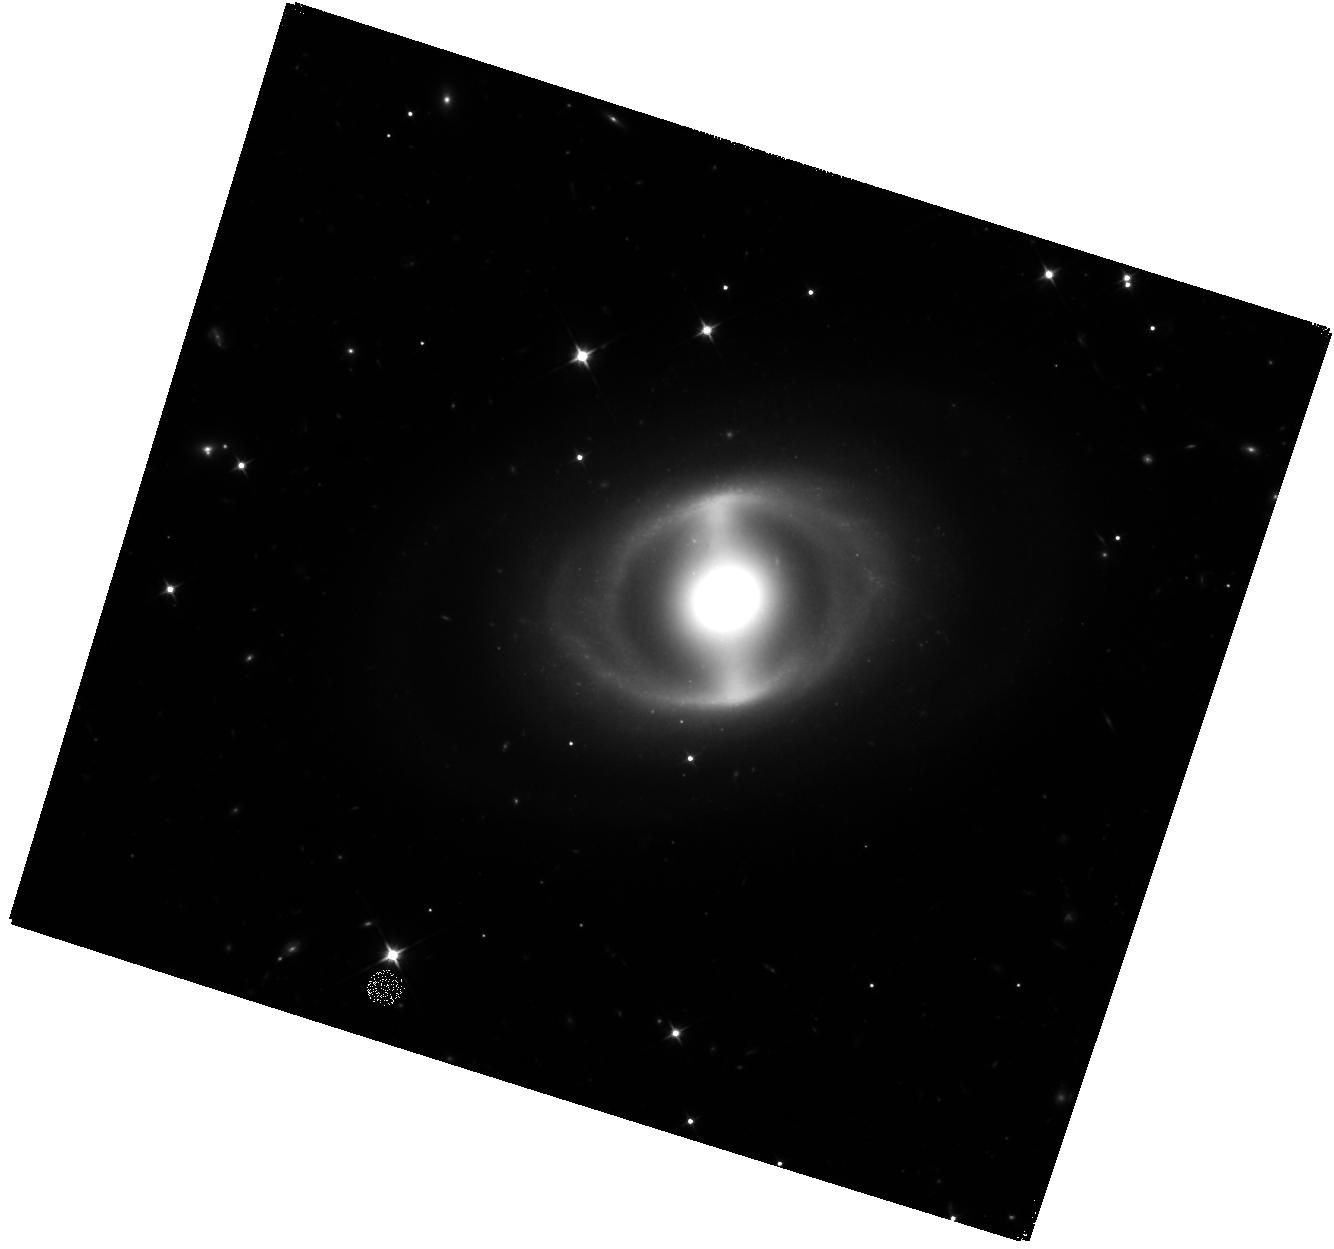
Target: CGCG-285-013
Instrument: WFC3/IR
Filter: F110W
Exposure: 40 min
Observation ID: hst_17446_03_wfc3_ir_f110w_if7r03

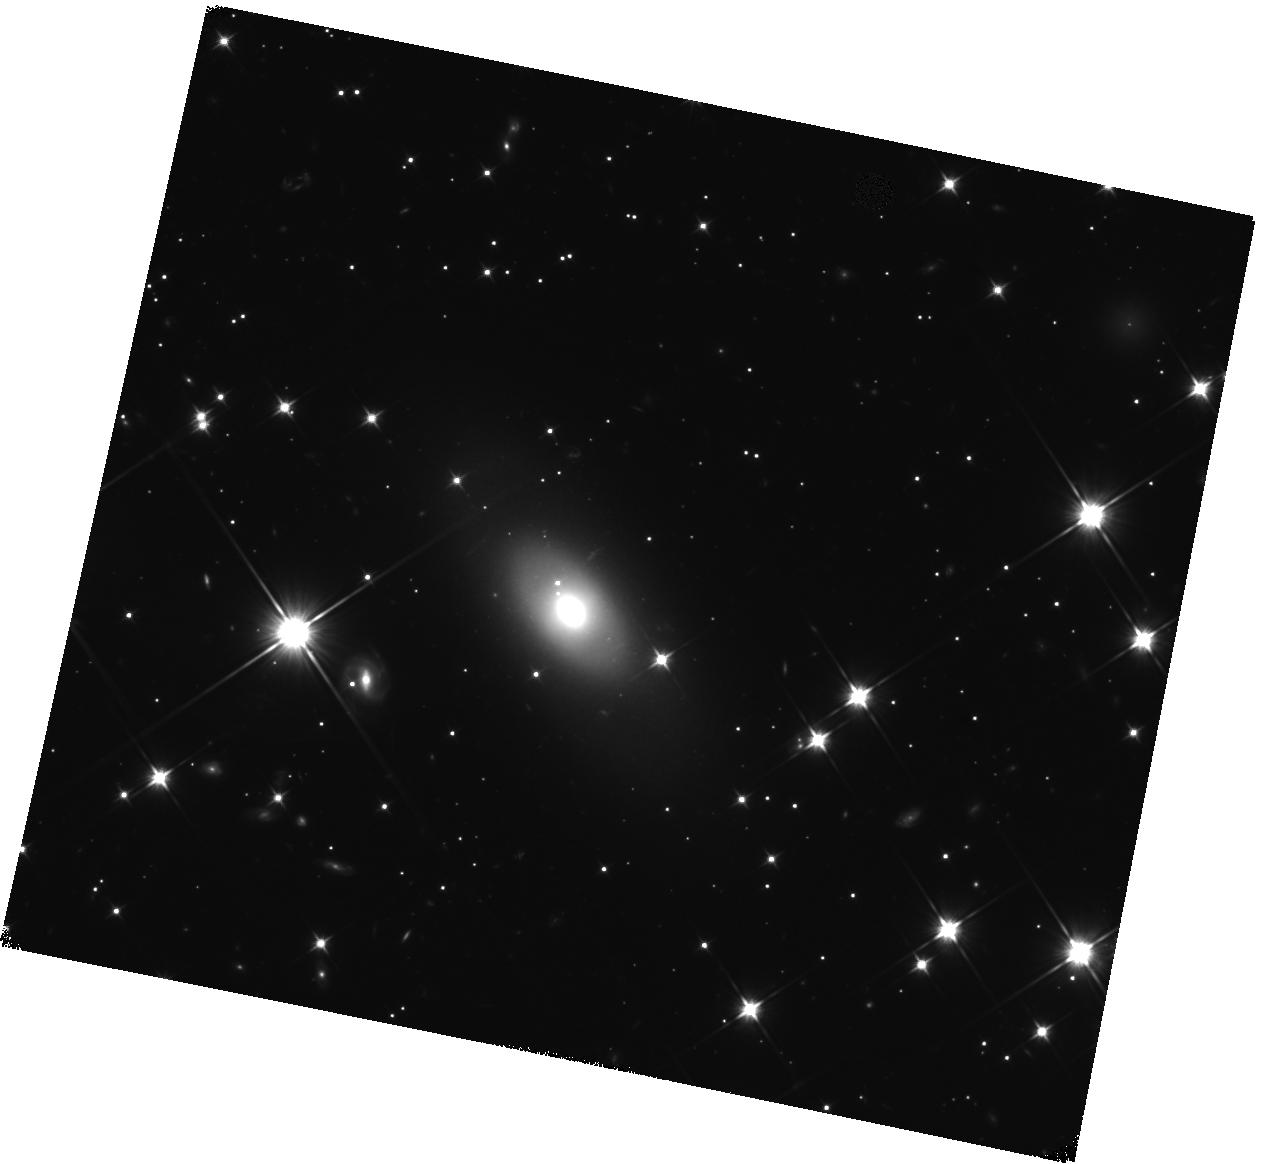
Target: LEDA-1693718
Instrument: WFC3/IR
Filter: F110W
Exposure: 40 min
Observation ID: hst_17446_28_wfc3_ir_f110w_if7r28

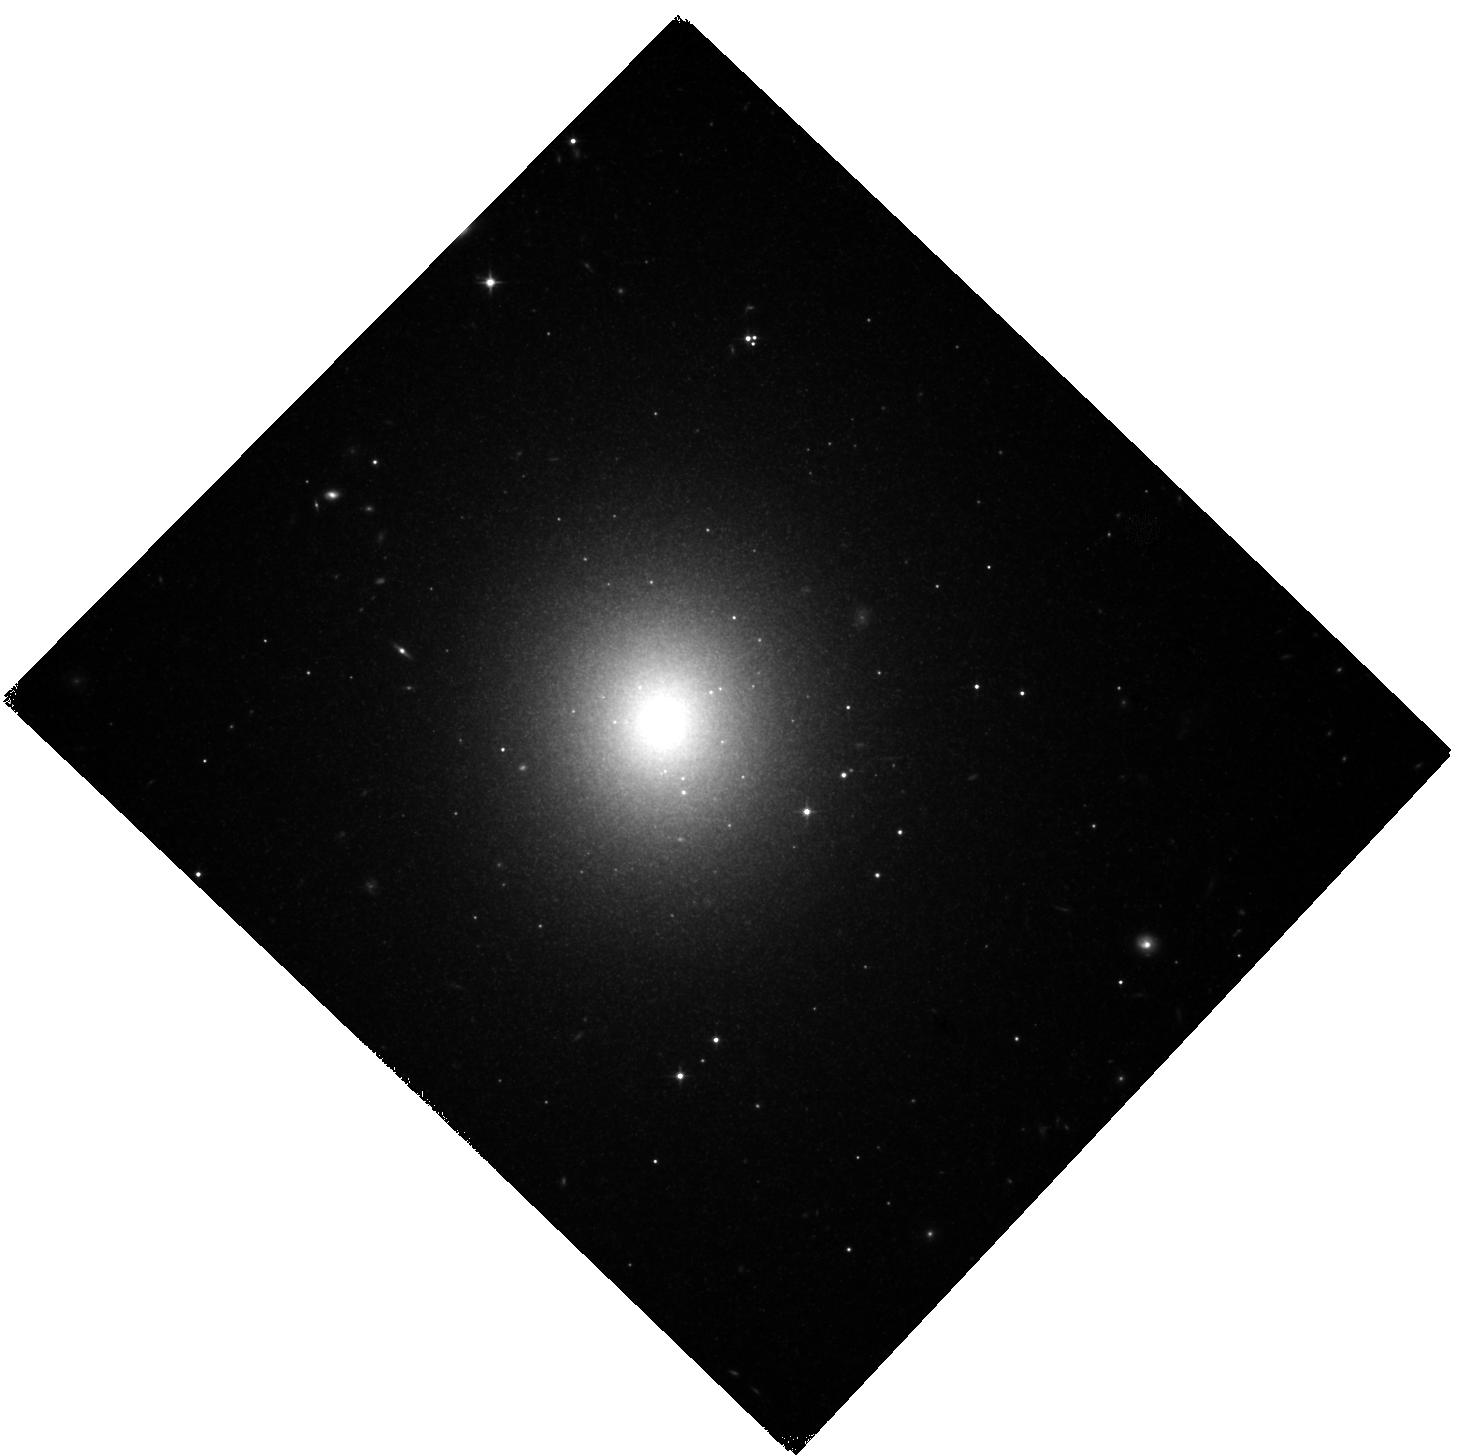
Target: NGC-4415
Instrument: WFC3/IR
Filter: F110W
Exposure: 40 min
Observation ID: hst_17446_19_wfc3_ir_f110w_if7r19

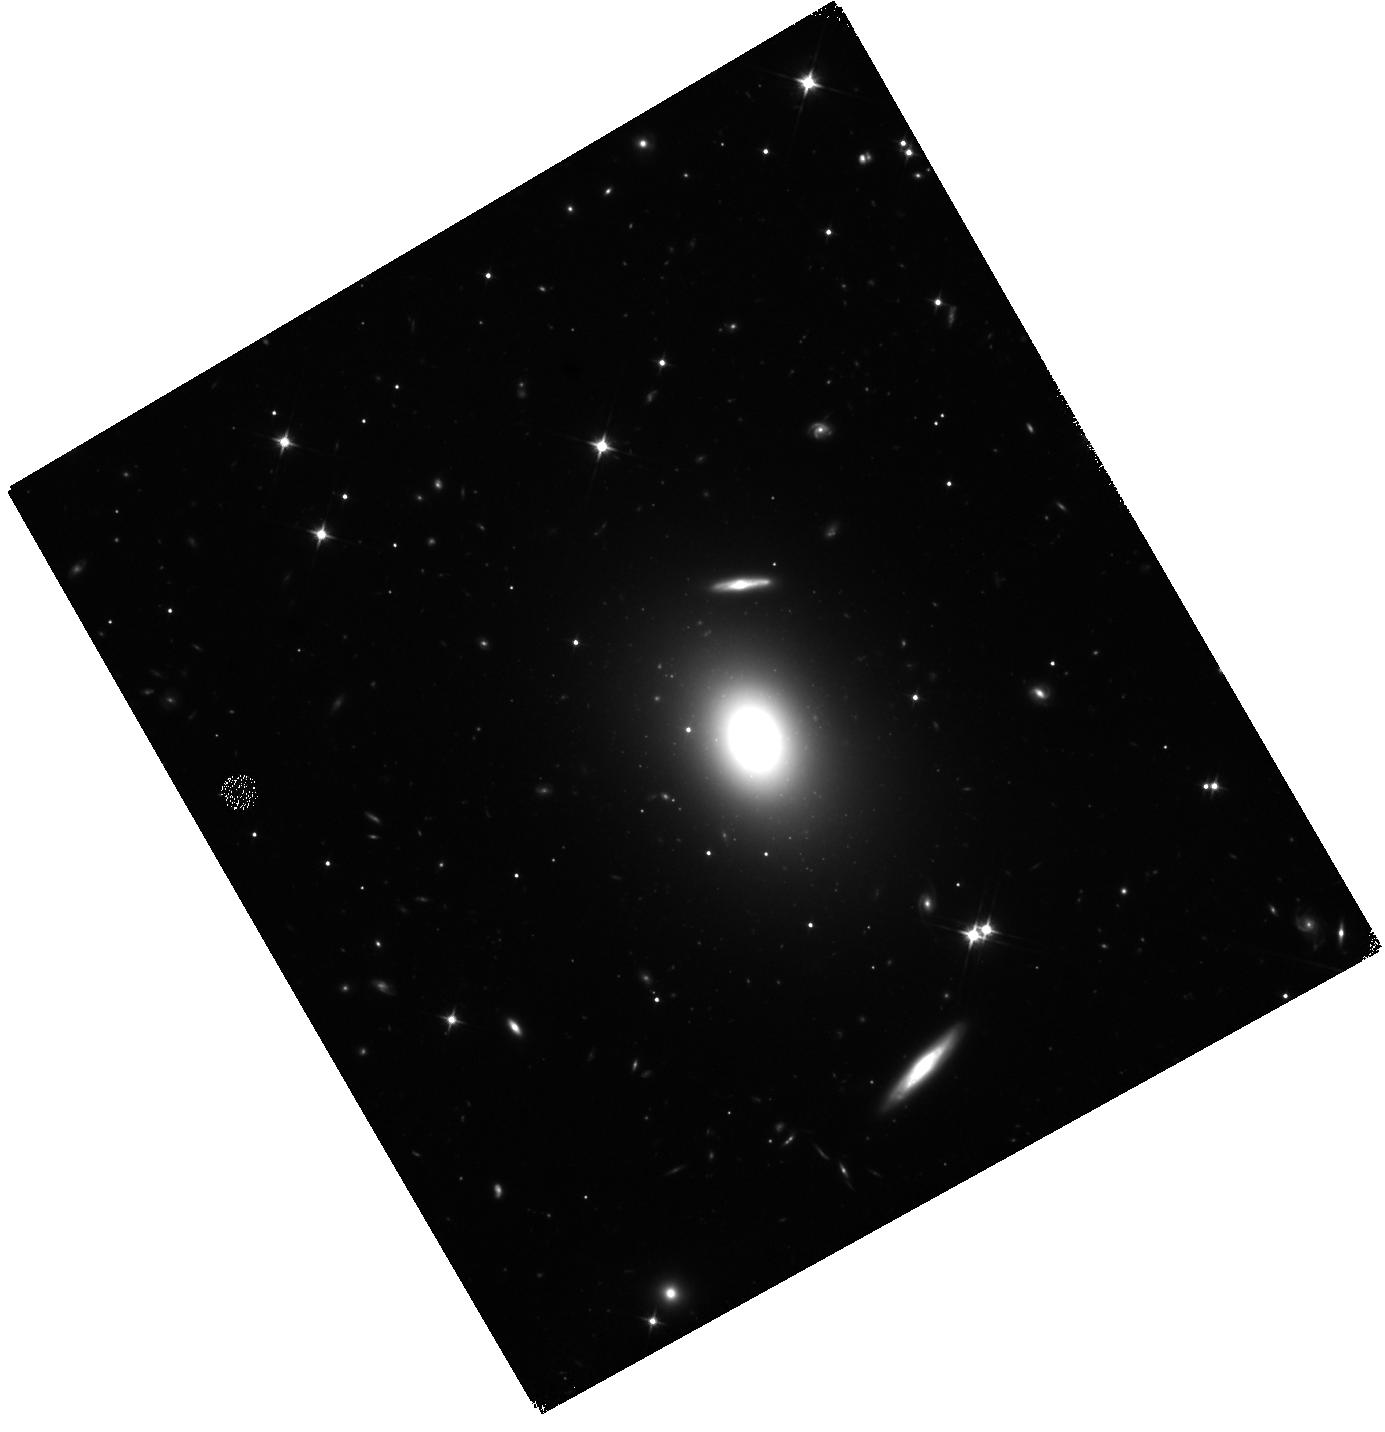
Target: CGCG-031-049
Instrument: WFC3/IR
Filter: F110W
Exposure: 40 min
Observation ID: hst_17446_02_wfc3_ir_f110w_if7r02

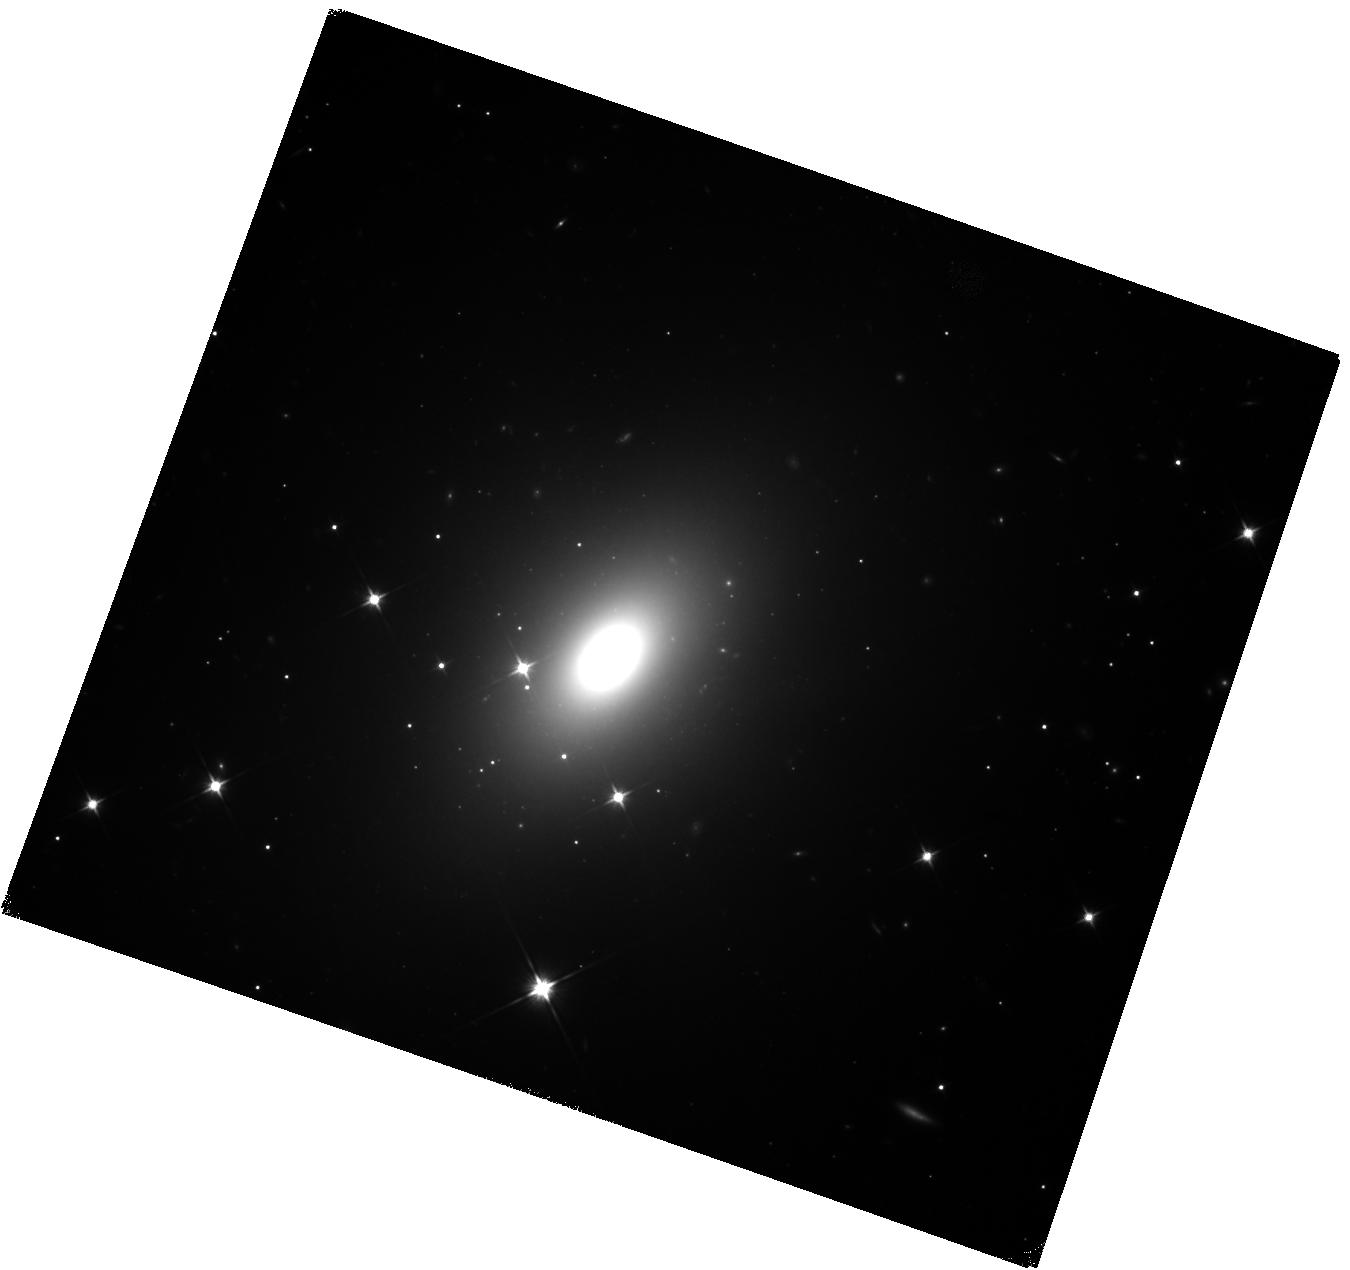
Target: NGC-5304
Instrument: WFC3/IR
Filter: F110W
Exposure: 40 min
Observation ID: hst_17446_24_wfc3_ir_f110w_if7r24

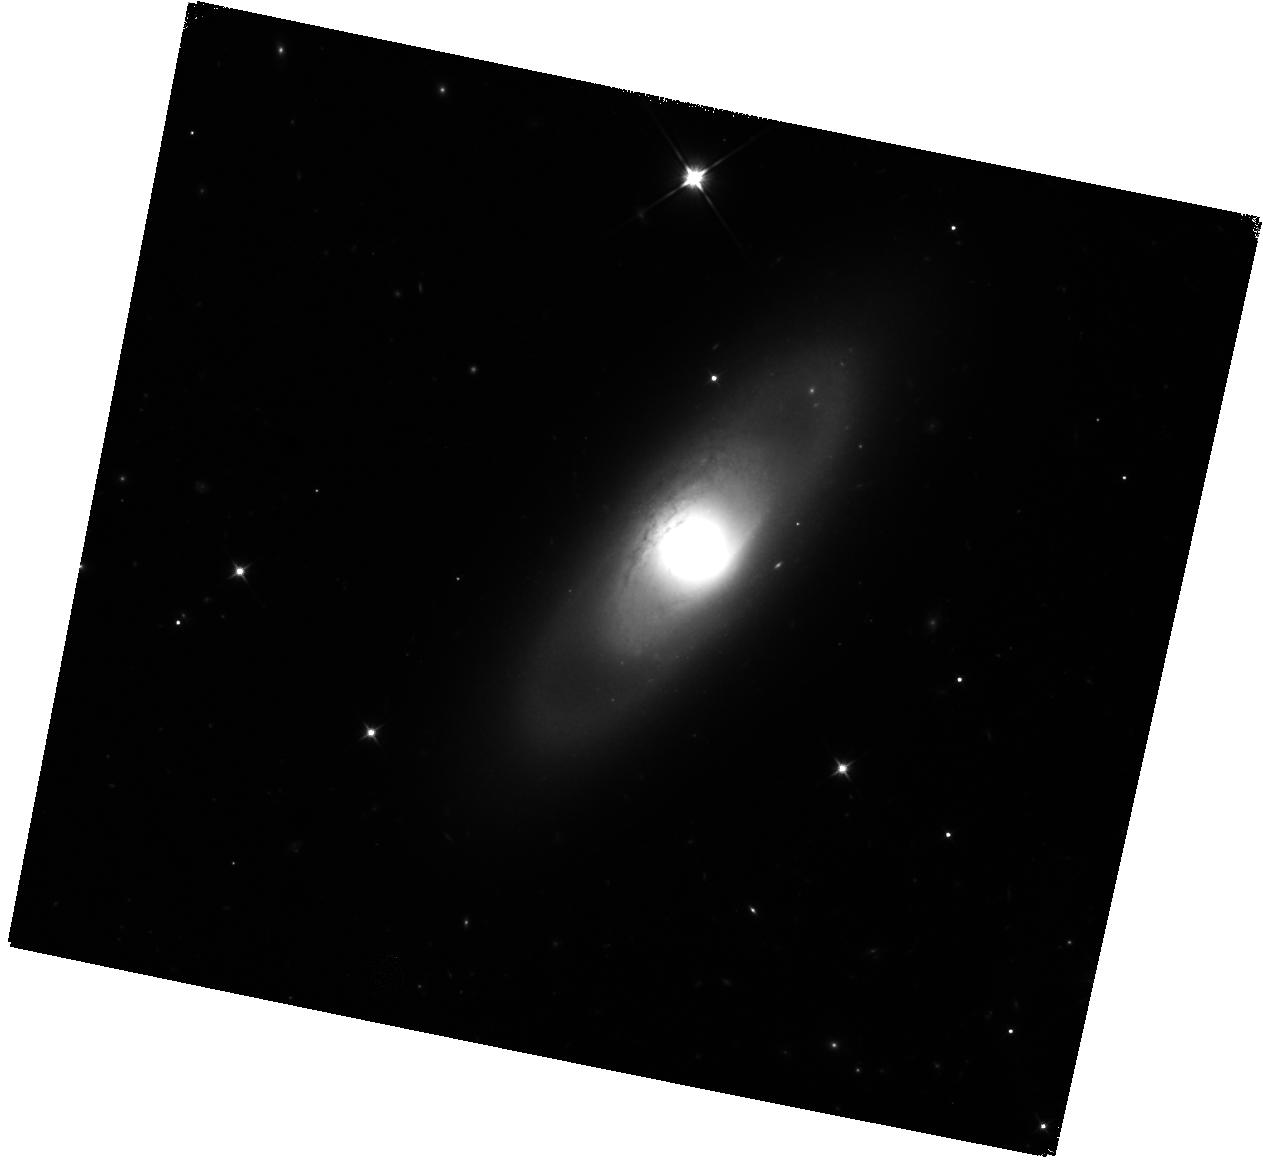
Target: IC-0511
Instrument: WFC3/IR
Filter: F110W
Exposure: 40 min
Observation ID: hst_17446_07_wfc3_ir_f110w_if7r07

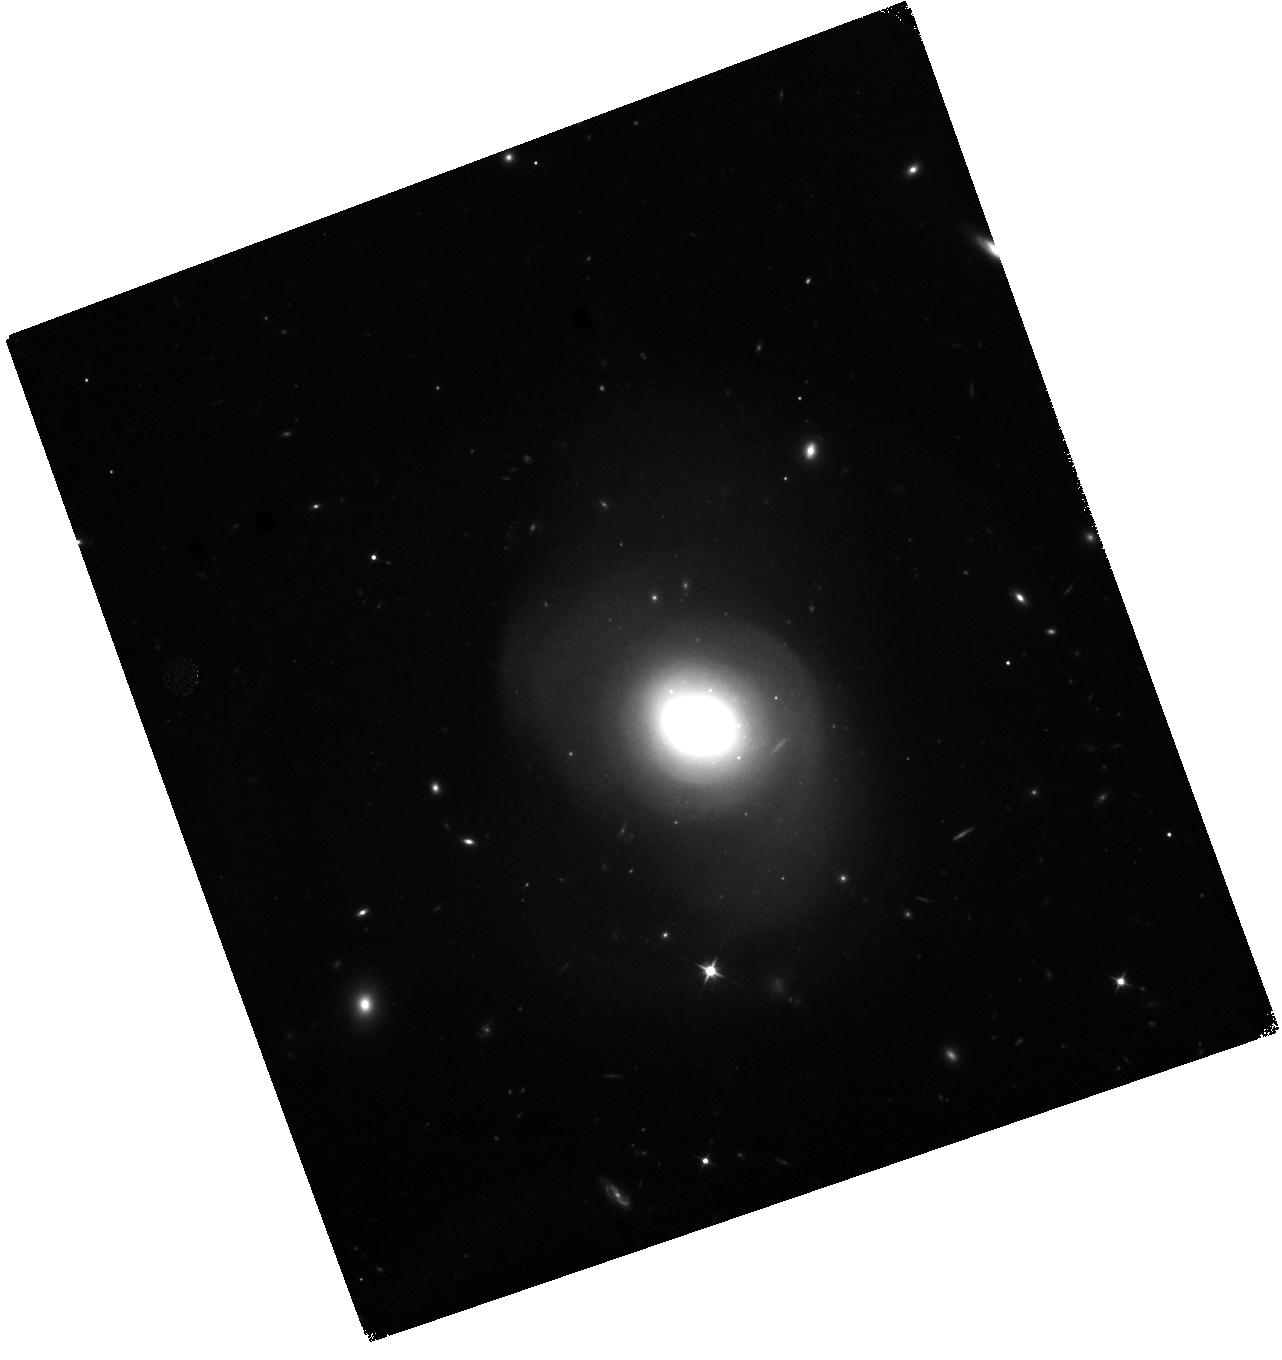
Target: UGC-00402
Instrument: WFC3/IR
Filter: F110W
Exposure: 40 min
Observation ID: hst_17446_11_wfc3_ir_f110w_if7r11

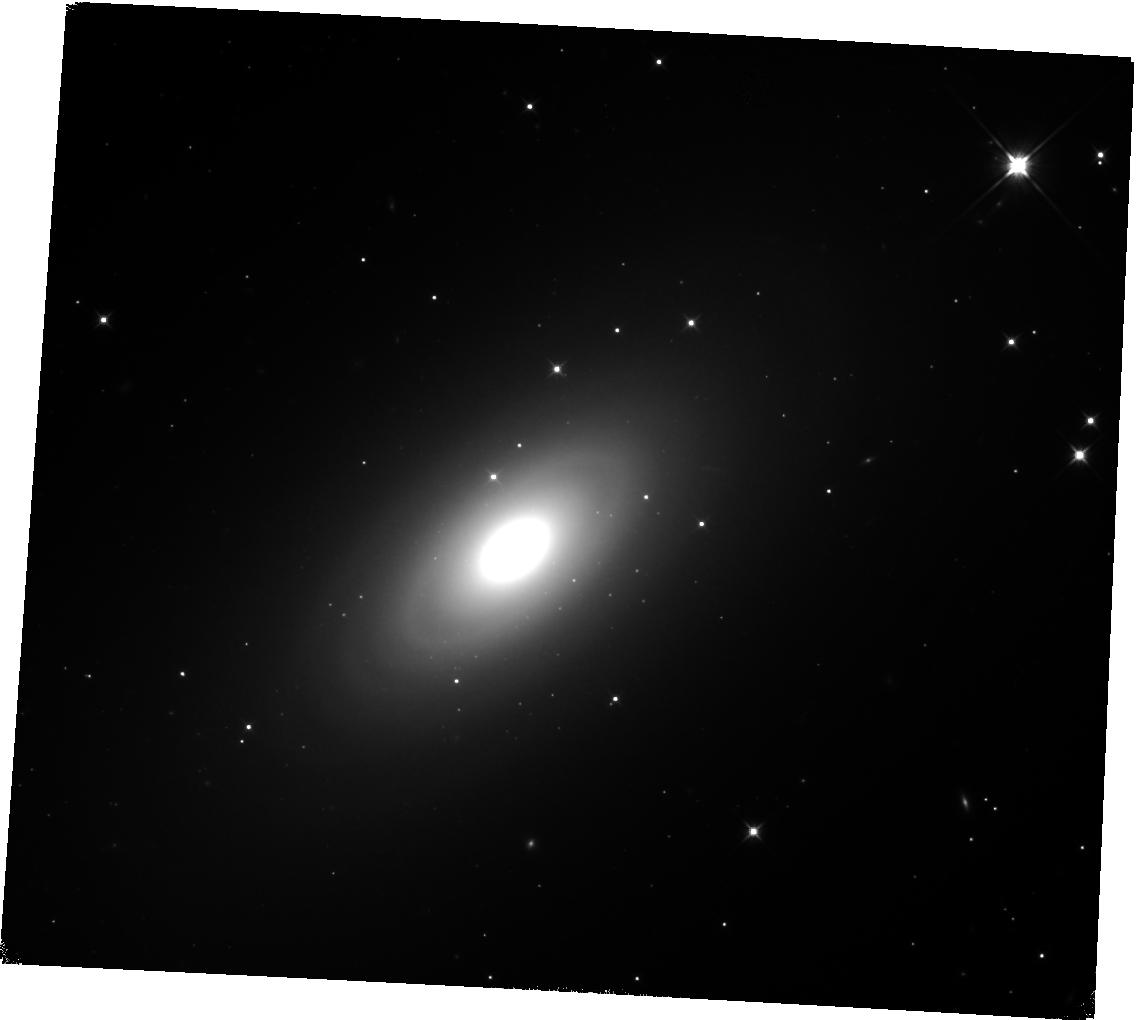
Target: NGC-4767
Instrument: WFC3/IR
Filter: F110W
Exposure: 40 min
Observation ID: hst_17446_21_wfc3_ir_f110w_if7r21

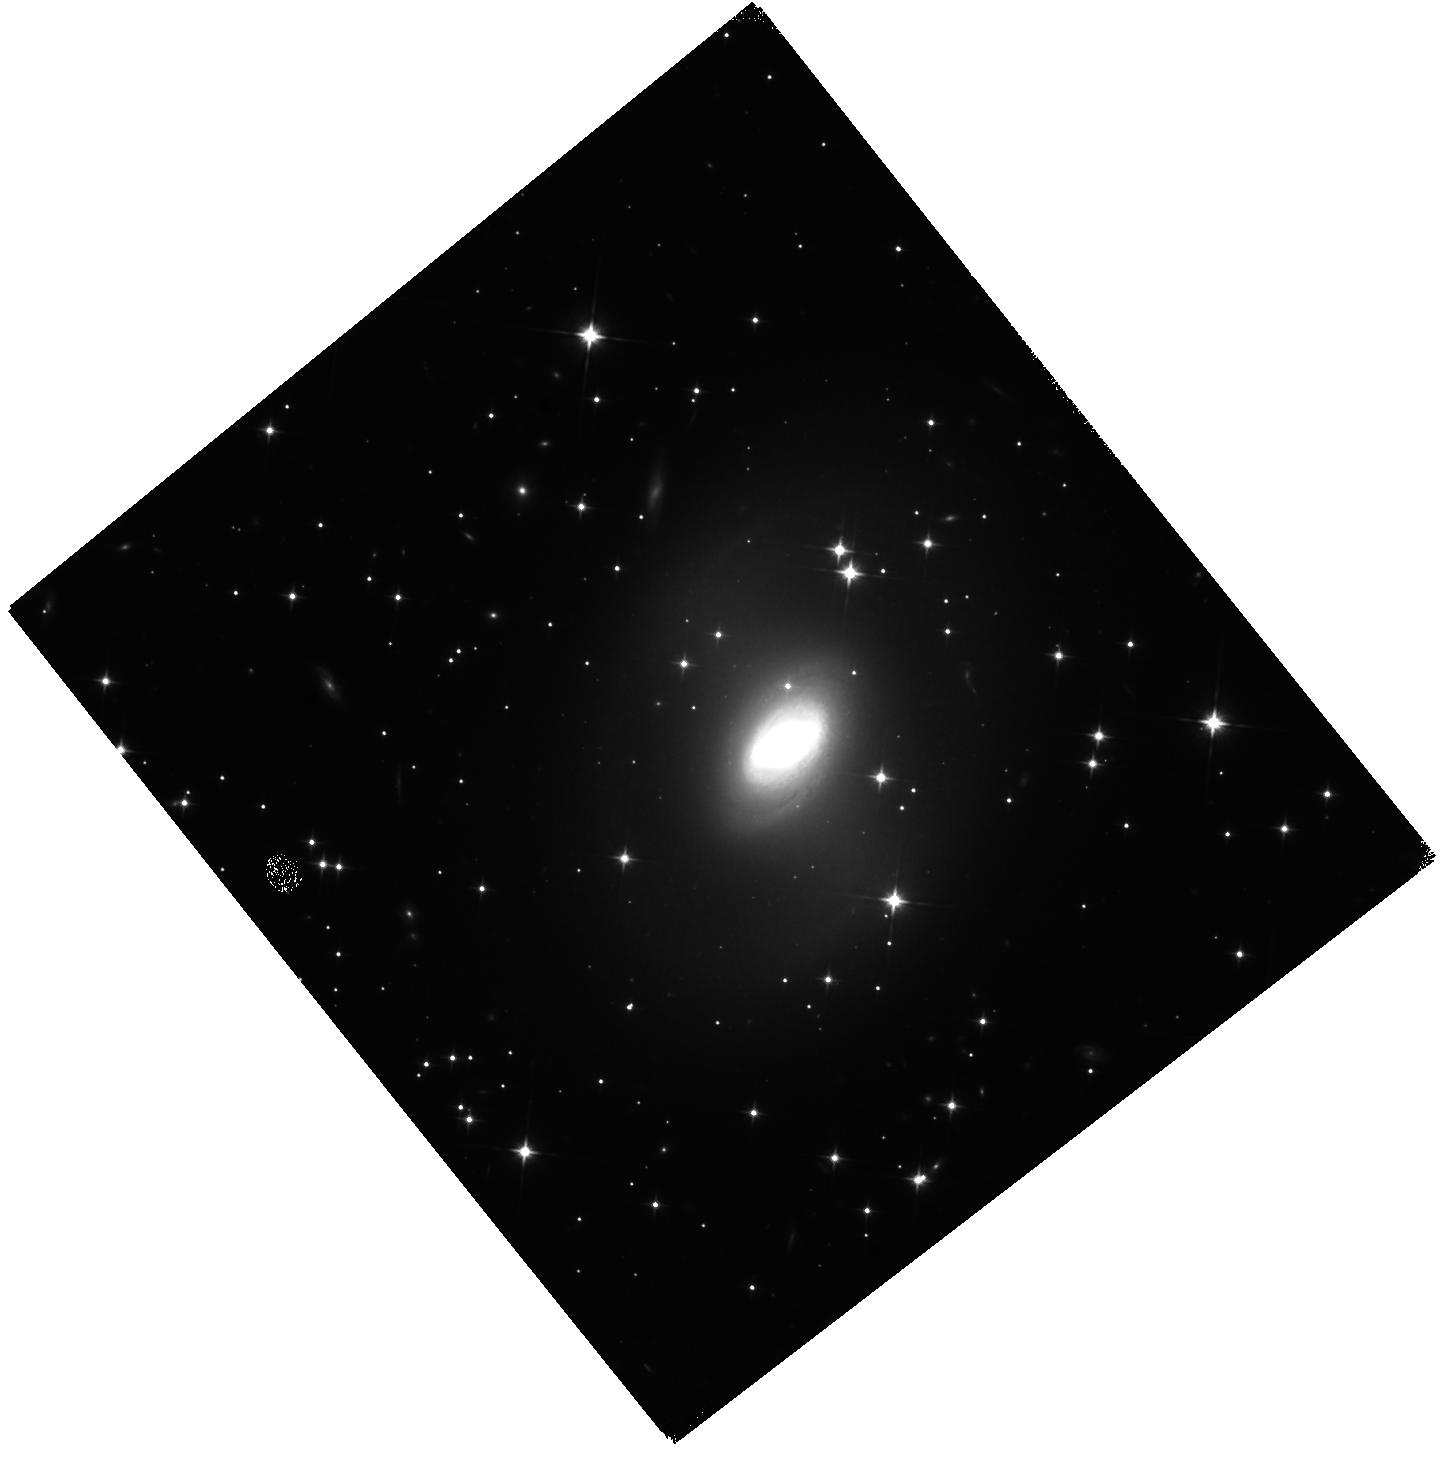
Target: MCG+08-07-008
Instrument: WFC3/IR
Filter: F110W
Exposure: 40 min
Observation ID: hst_17446_10_wfc3_ir_f110w_if7r10

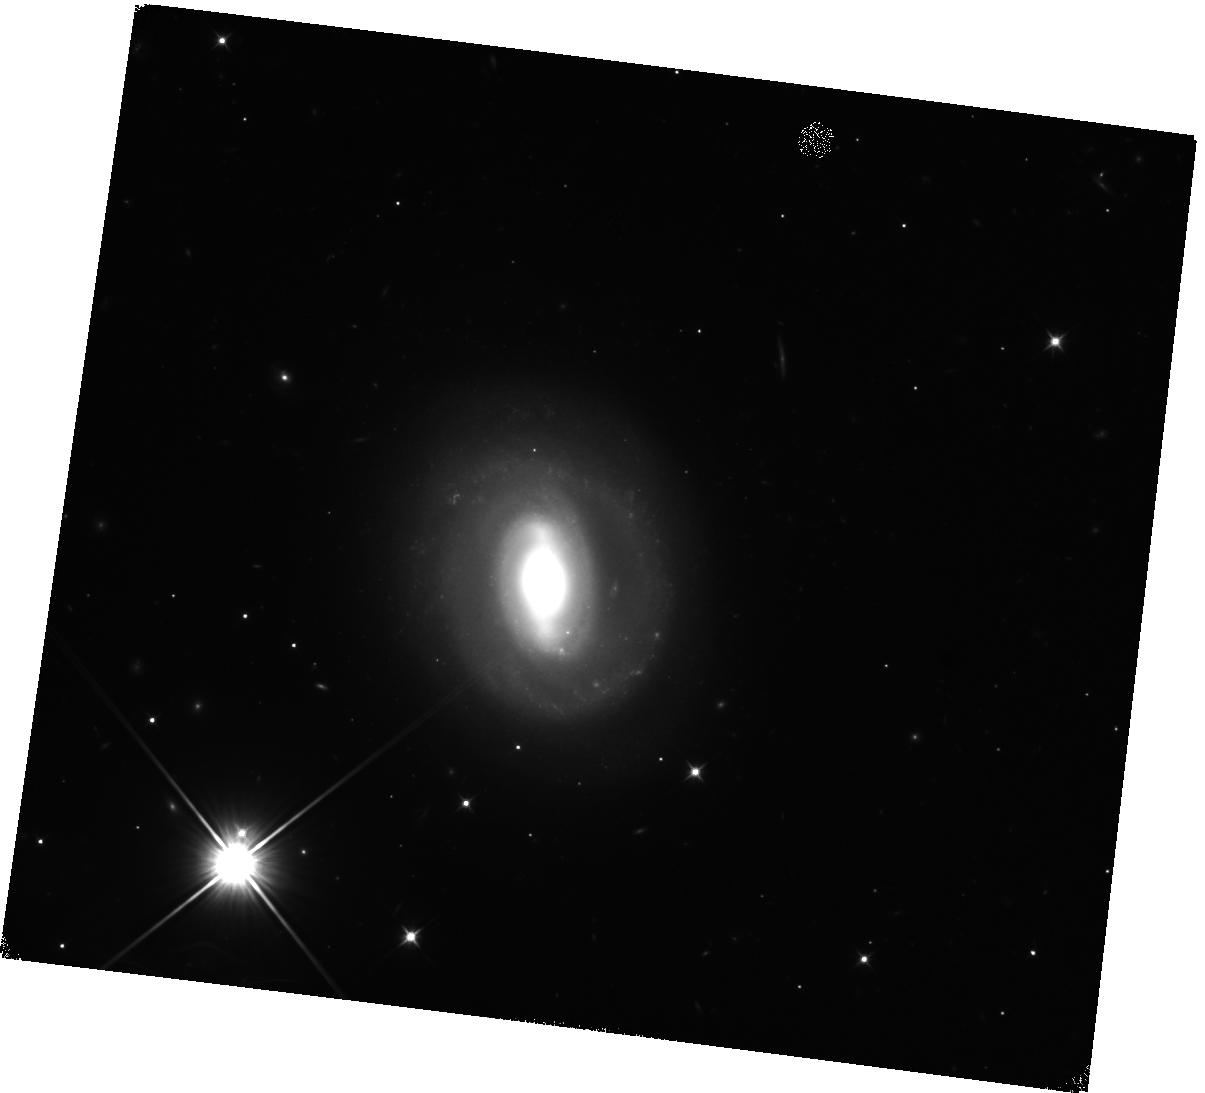
Target: ESO-442-G015
Instrument: WFC3/IR
Filter: F110W
Exposure: 40 min
Observation ID: hst_17446_05_wfc3_ir_f110w_if7r05

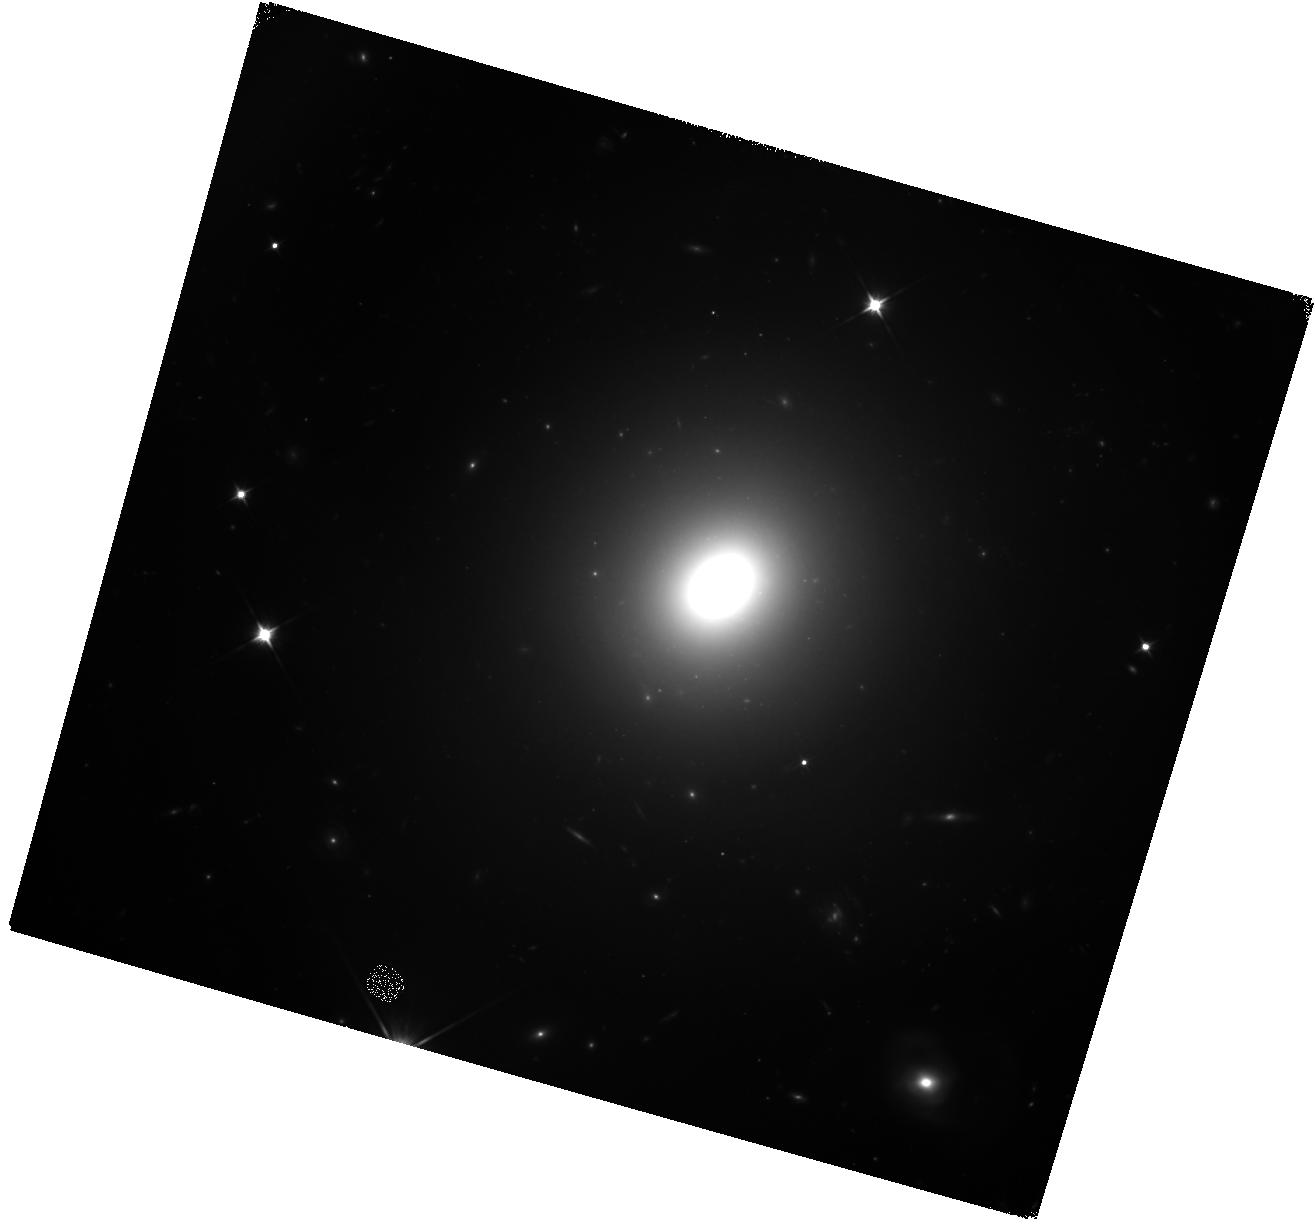
Target: NGC-3332
Instrument: WFC3/IR
Filter: F110W
Exposure: 40 min
Observation ID: hst_17446_14_wfc3_ir_f110w_if7r14

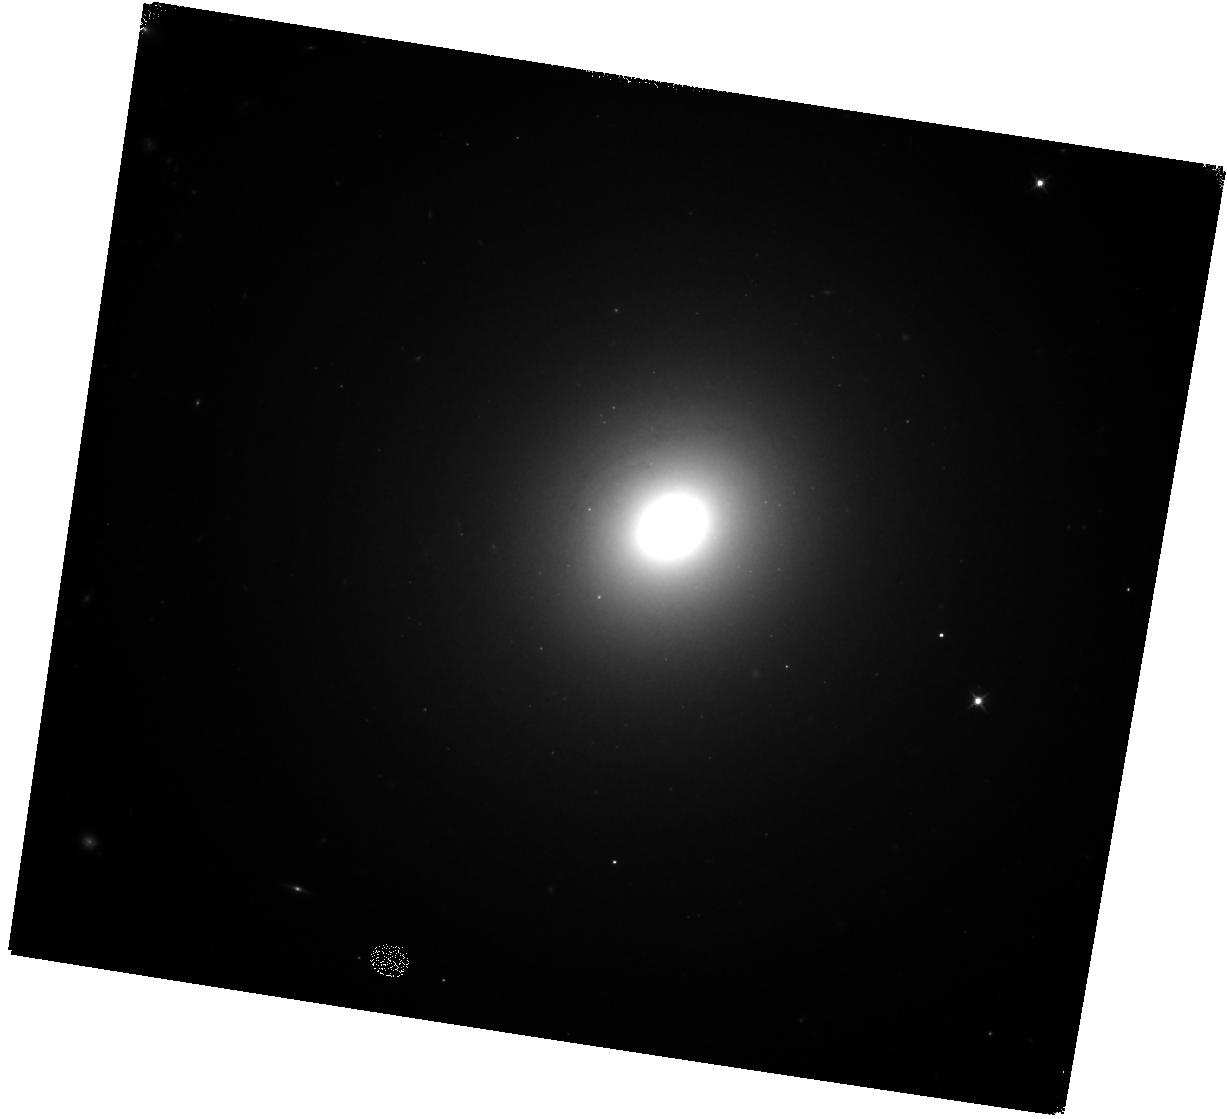
Target: NGC-5631
Instrument: WFC3/IR
Filter: F110W
Exposure: 40 min
Observation ID: hst_17446_26_wfc3_ir_f110w_if7r26

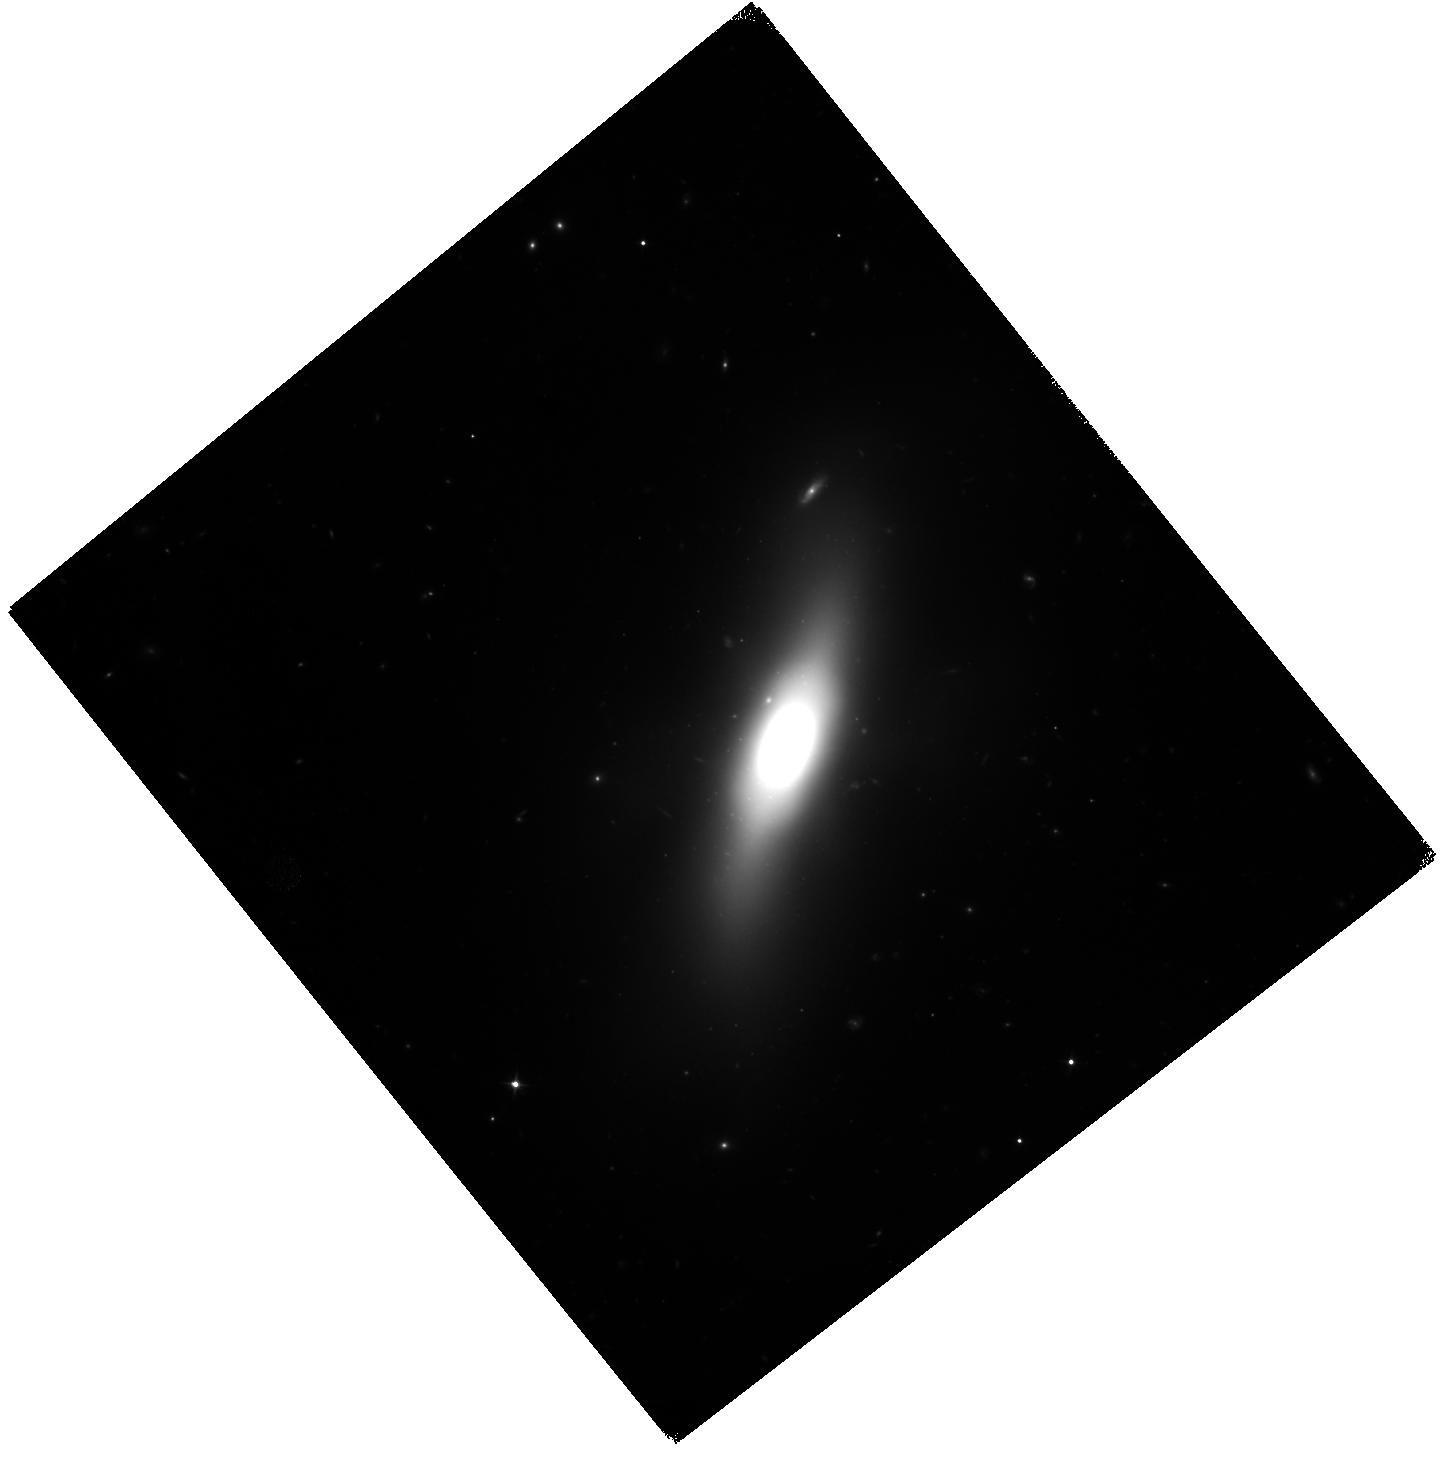
Target: UGC-02829
Instrument: WFC3/IR
Filter: F110W
Exposure: 1.3 h
Observation ID: hst_17446_29_wfc3_ir_f110w_if7r29

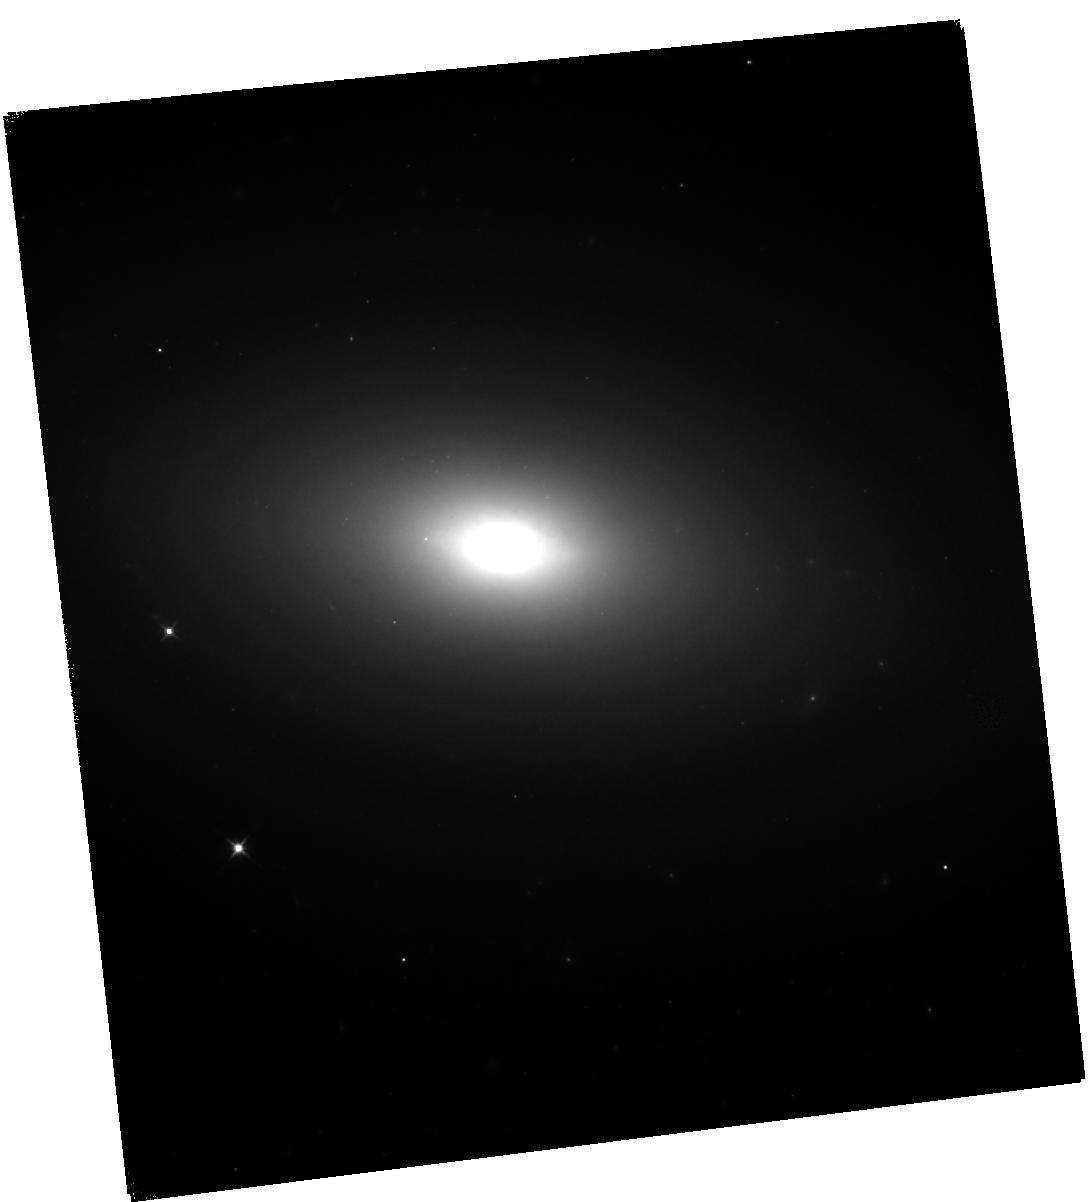
Target: NGC-4125
Instrument: WFC3/IR
Filter: F110W
Exposure: 40 min
Observation ID: hst_17446_17_wfc3_ir_f110w_if7r17

Extending Precision Cosmology to Early Hosts of Type Ia Supernovae via Surface Brightness Fluctuation (SBF) Distances (PI: Milne, Peter)

We propose to measure Surface Brightness Fluctuation (SBF) distances to the early-type host galaxies of 30 nearby Type Ia supernovae (SNe Ia) using WFC3/IR imaging. Combined with the existing HST-SBF distances, these new measurements provide a complete sample of 62 SBF-calibrated, SALT2-fitted SNe Ia reaching out to 100 Mpc. This compares with 42 SNe calibrated with Cepheid variables and 18 calibrated through the TRGB method. However, the cost per calibrator using SBF is significantly less than for the other methods. The SBF technique is currently tied to Cepheids, but a recently-approved JWST program will allow anchoring to the TRGB distances of early hosts, providing a precise estimate of the Hubble constant that is independent of Cepheids. Comparisons between the two zero-point anchors will isolate variations in SN luminosities and determine if there are systematic differences between the SN Ia distances to early- and late-type galaxies. Since SN Ia properties have been shown to depend upon the host galaxy type, it is essential that SNe Ia from all galaxy types be included in the calibration as a check on systematic population shifts impacting the Hubble constant, the Hubble tension and conclusions about the accelerating universe. The TRGB+SBF method is a good complement to the Cepheid+SN technique: it has comparable statistical uncertainties, requires many fewer orbits to achieve the distance measurements, and reaches well into the Hubble flow. This Cycle 31 proposal will roughly double the number of SNe Ia with SBF distances and will particularly improve the sampling of narrow-peaked SNe Ia.